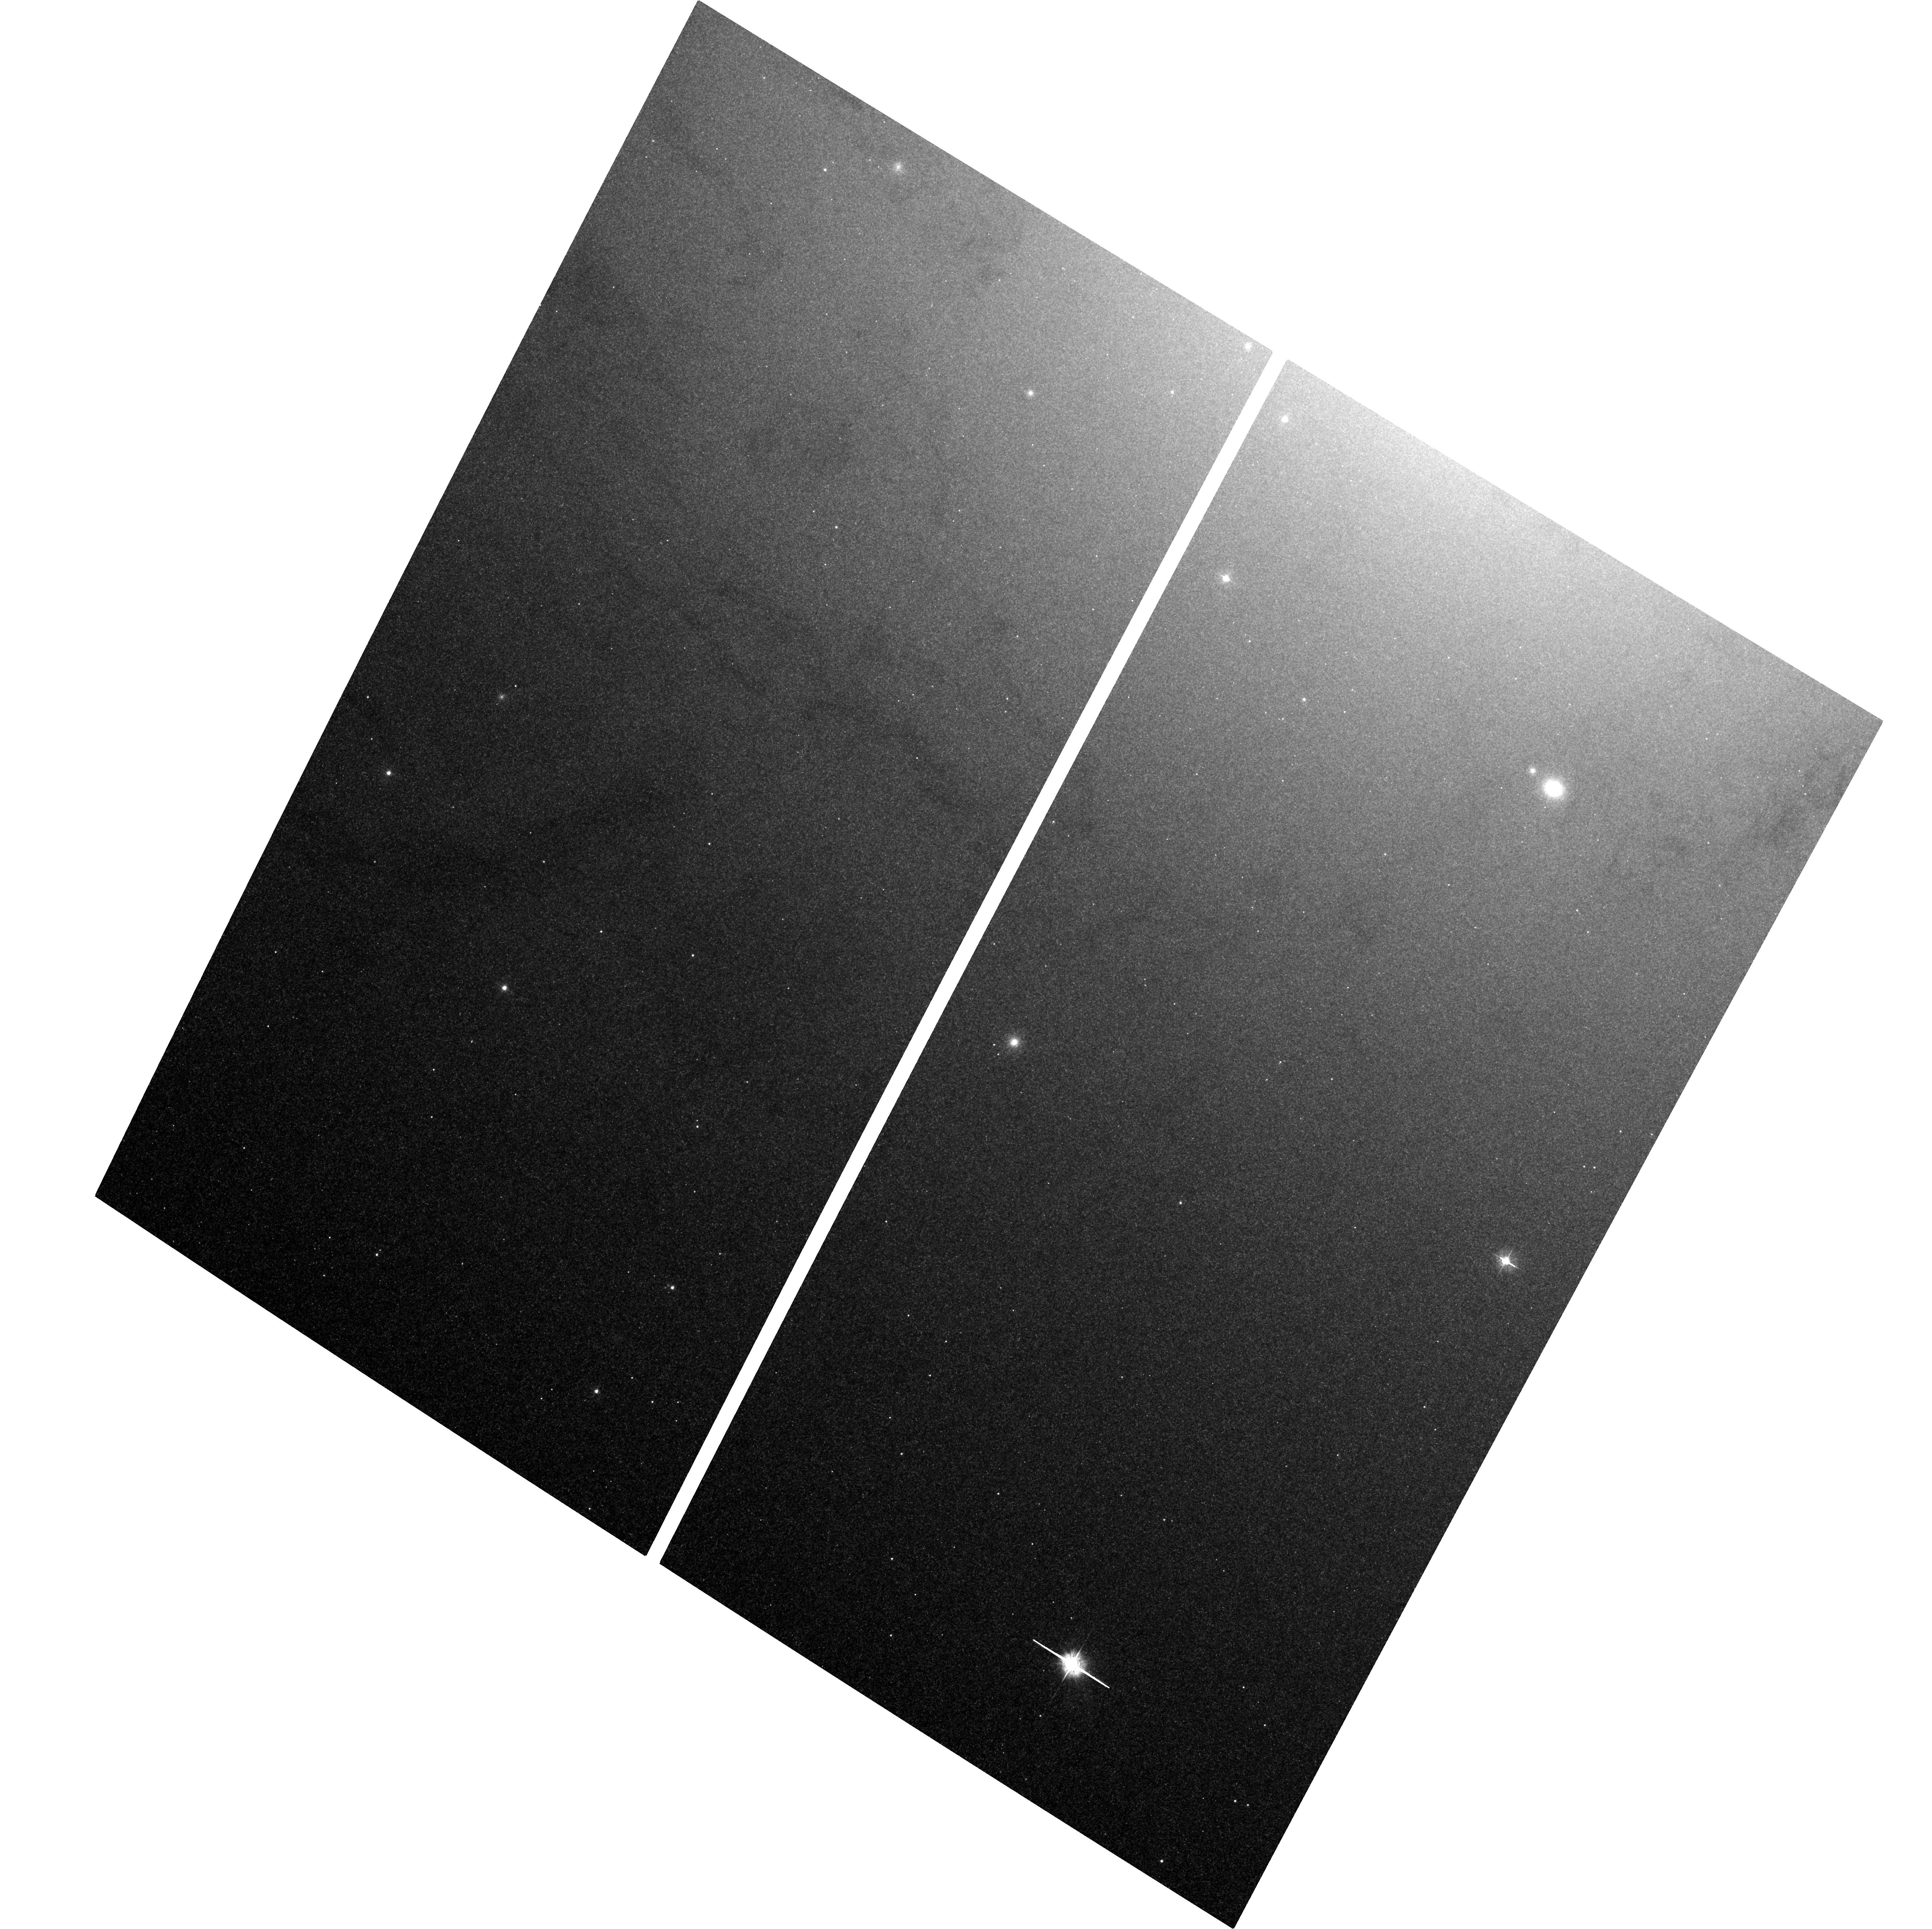
Target: M31-BH
Instrument: ACS/WFC
Filter: F435W
Exposure: 1.2 h
Observation ID: hst_11833_15_acs_wfc_f435w_jb9d15

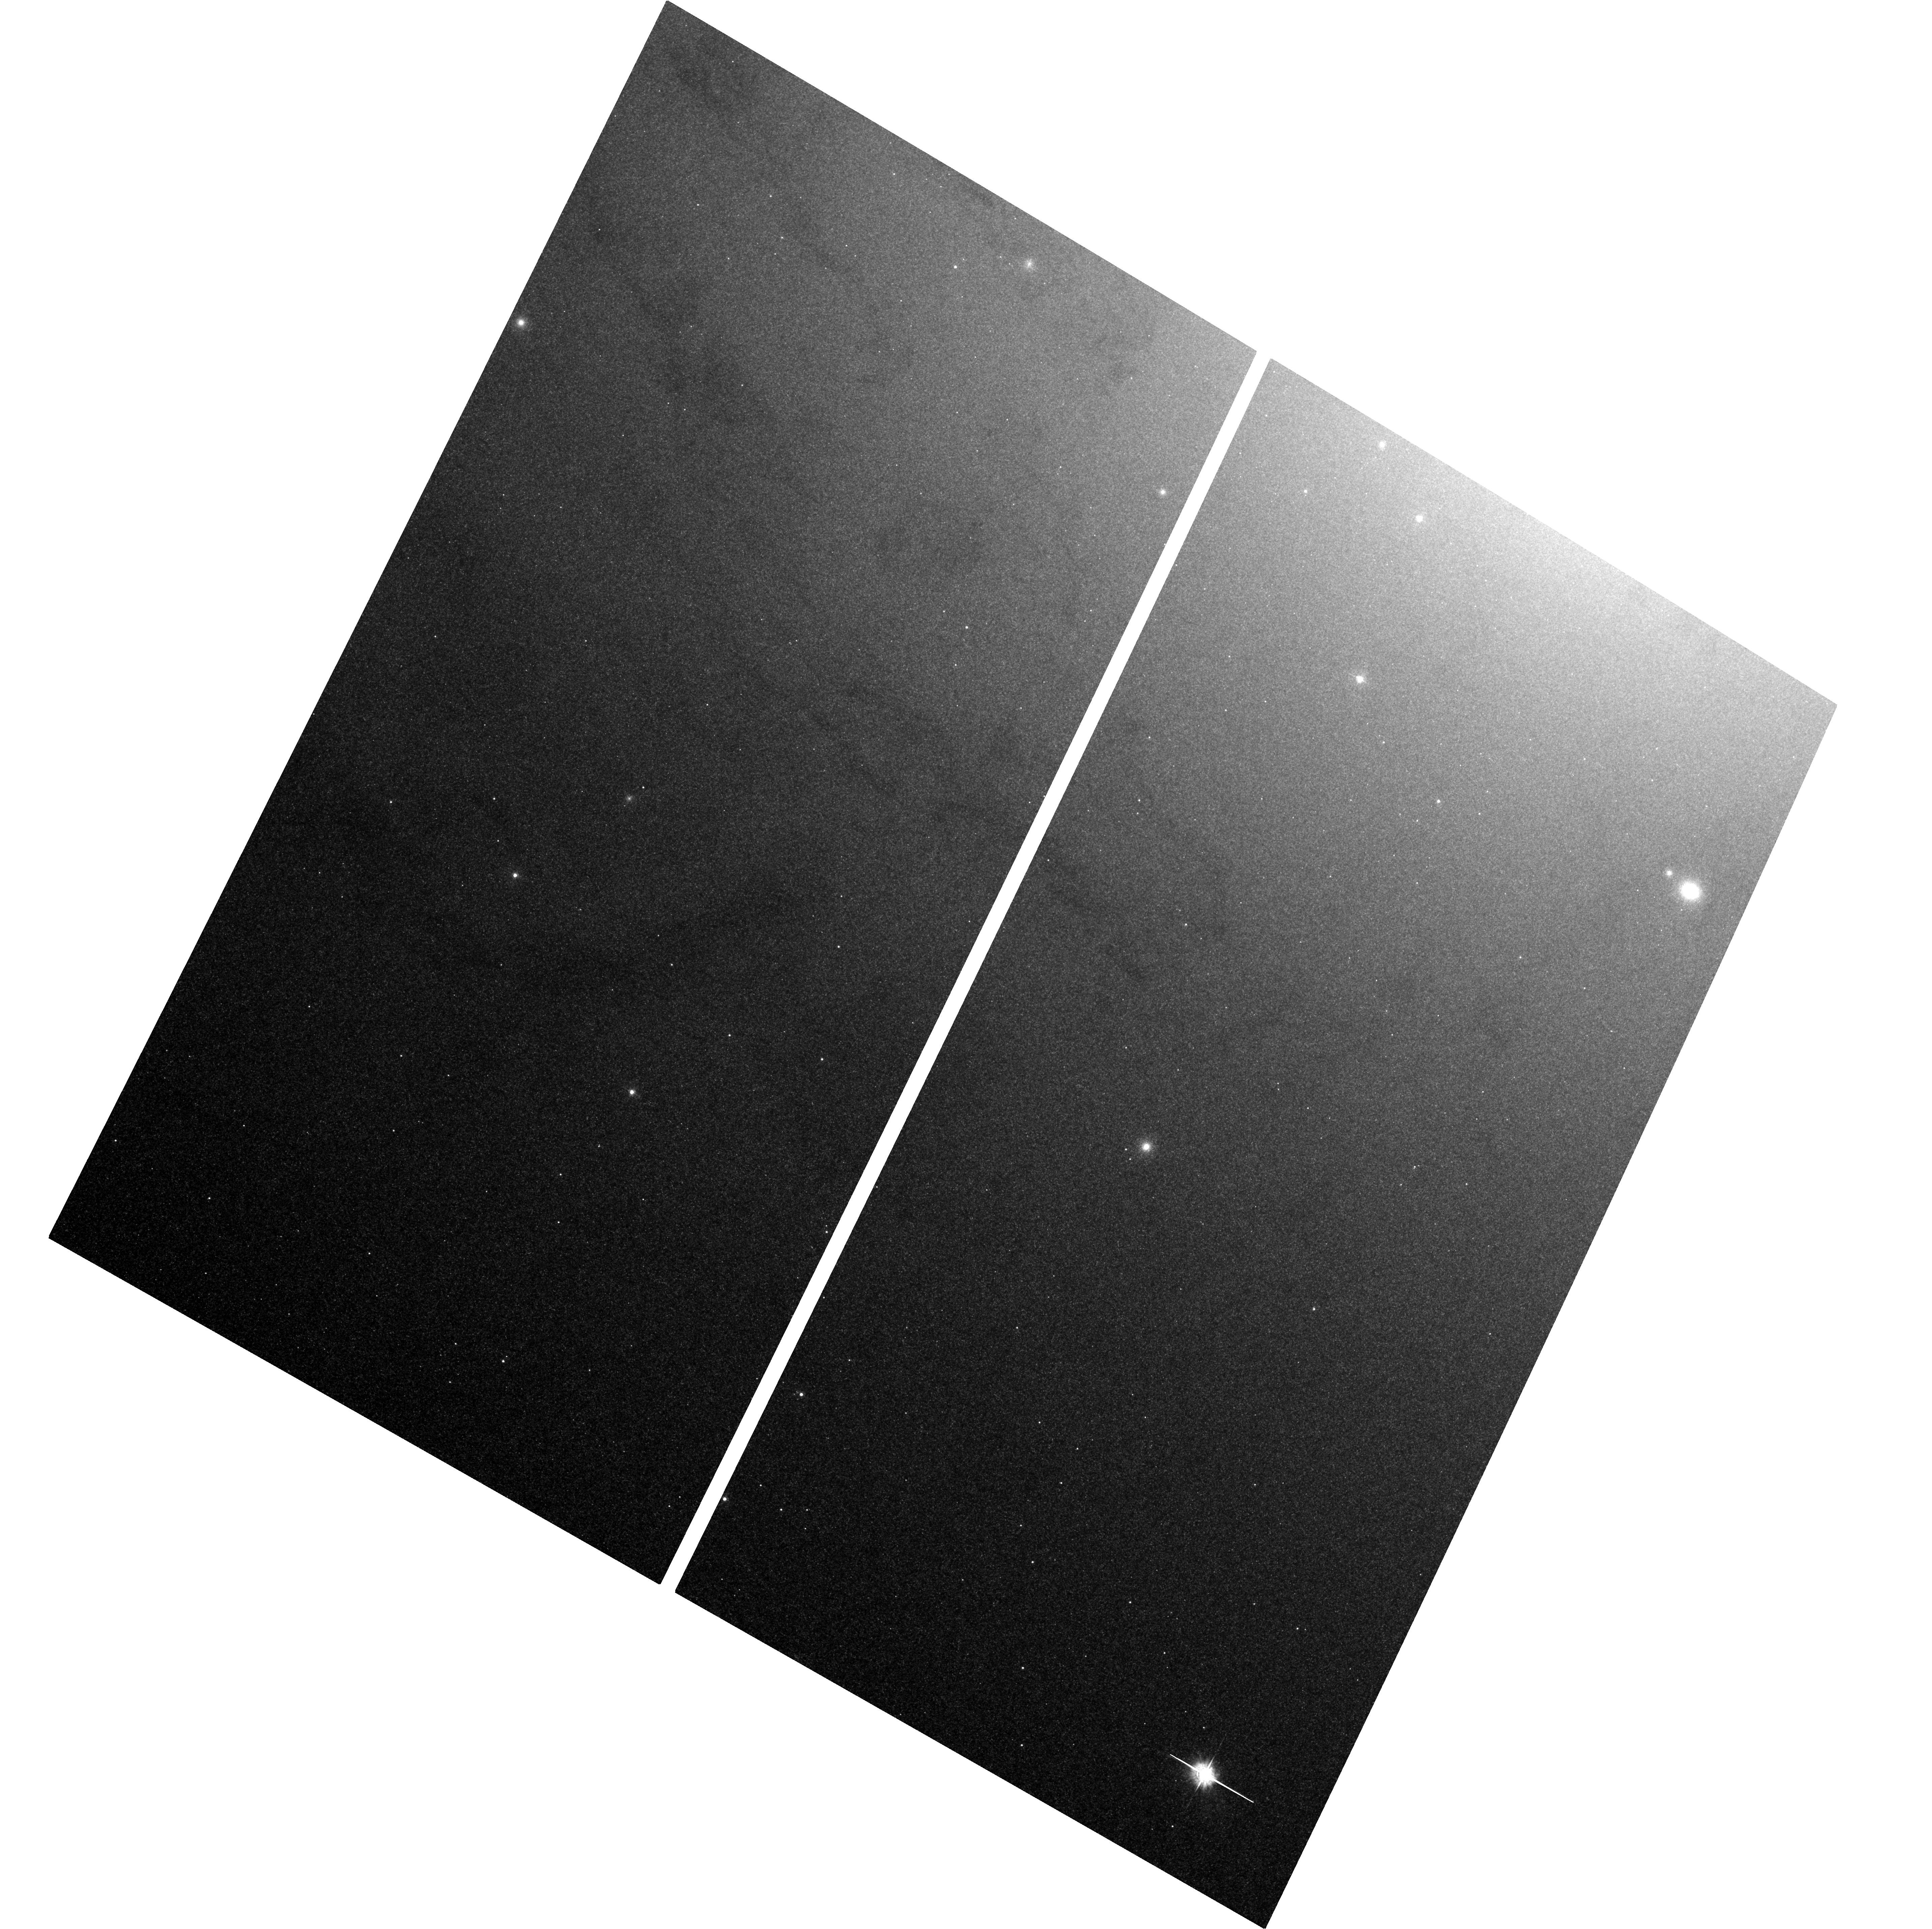
Target: M31-BH
Instrument: ACS/WFC
Filter: F435W
Exposure: 1.2 h
Observation ID: hst_11833_20_acs_wfc_f435w_jb9d20

Monitoring M31 for BHXNe (PI: Garcia, Michael R.)

During A01-8 we found ~20 Black Hole X-ray Novae (BHXNe) in M31 using Chandra, and with HST follow-up have estimated orbital periods for 8 of these. Observations are underway with HST to attempt to estimate additional periods. We propose to continue this program concentrating our scarce HST resources on a single transient which exceeds 1e38 erg/s. Only uninterrupted monitoring can yield the duty cycles and long-term light curves of BHXNe (and other variables) in M31. Our GO+GTO programs will have accumulated 790ks (ACIS+HRC) near the M31 bulge by the end of AO9, and total Chandra exposure on M31 is now 940ks. By continuing our monitoring program through AO12 we will reach ~950ks on the bulge and >1Msec total Chandra M31 exposure.